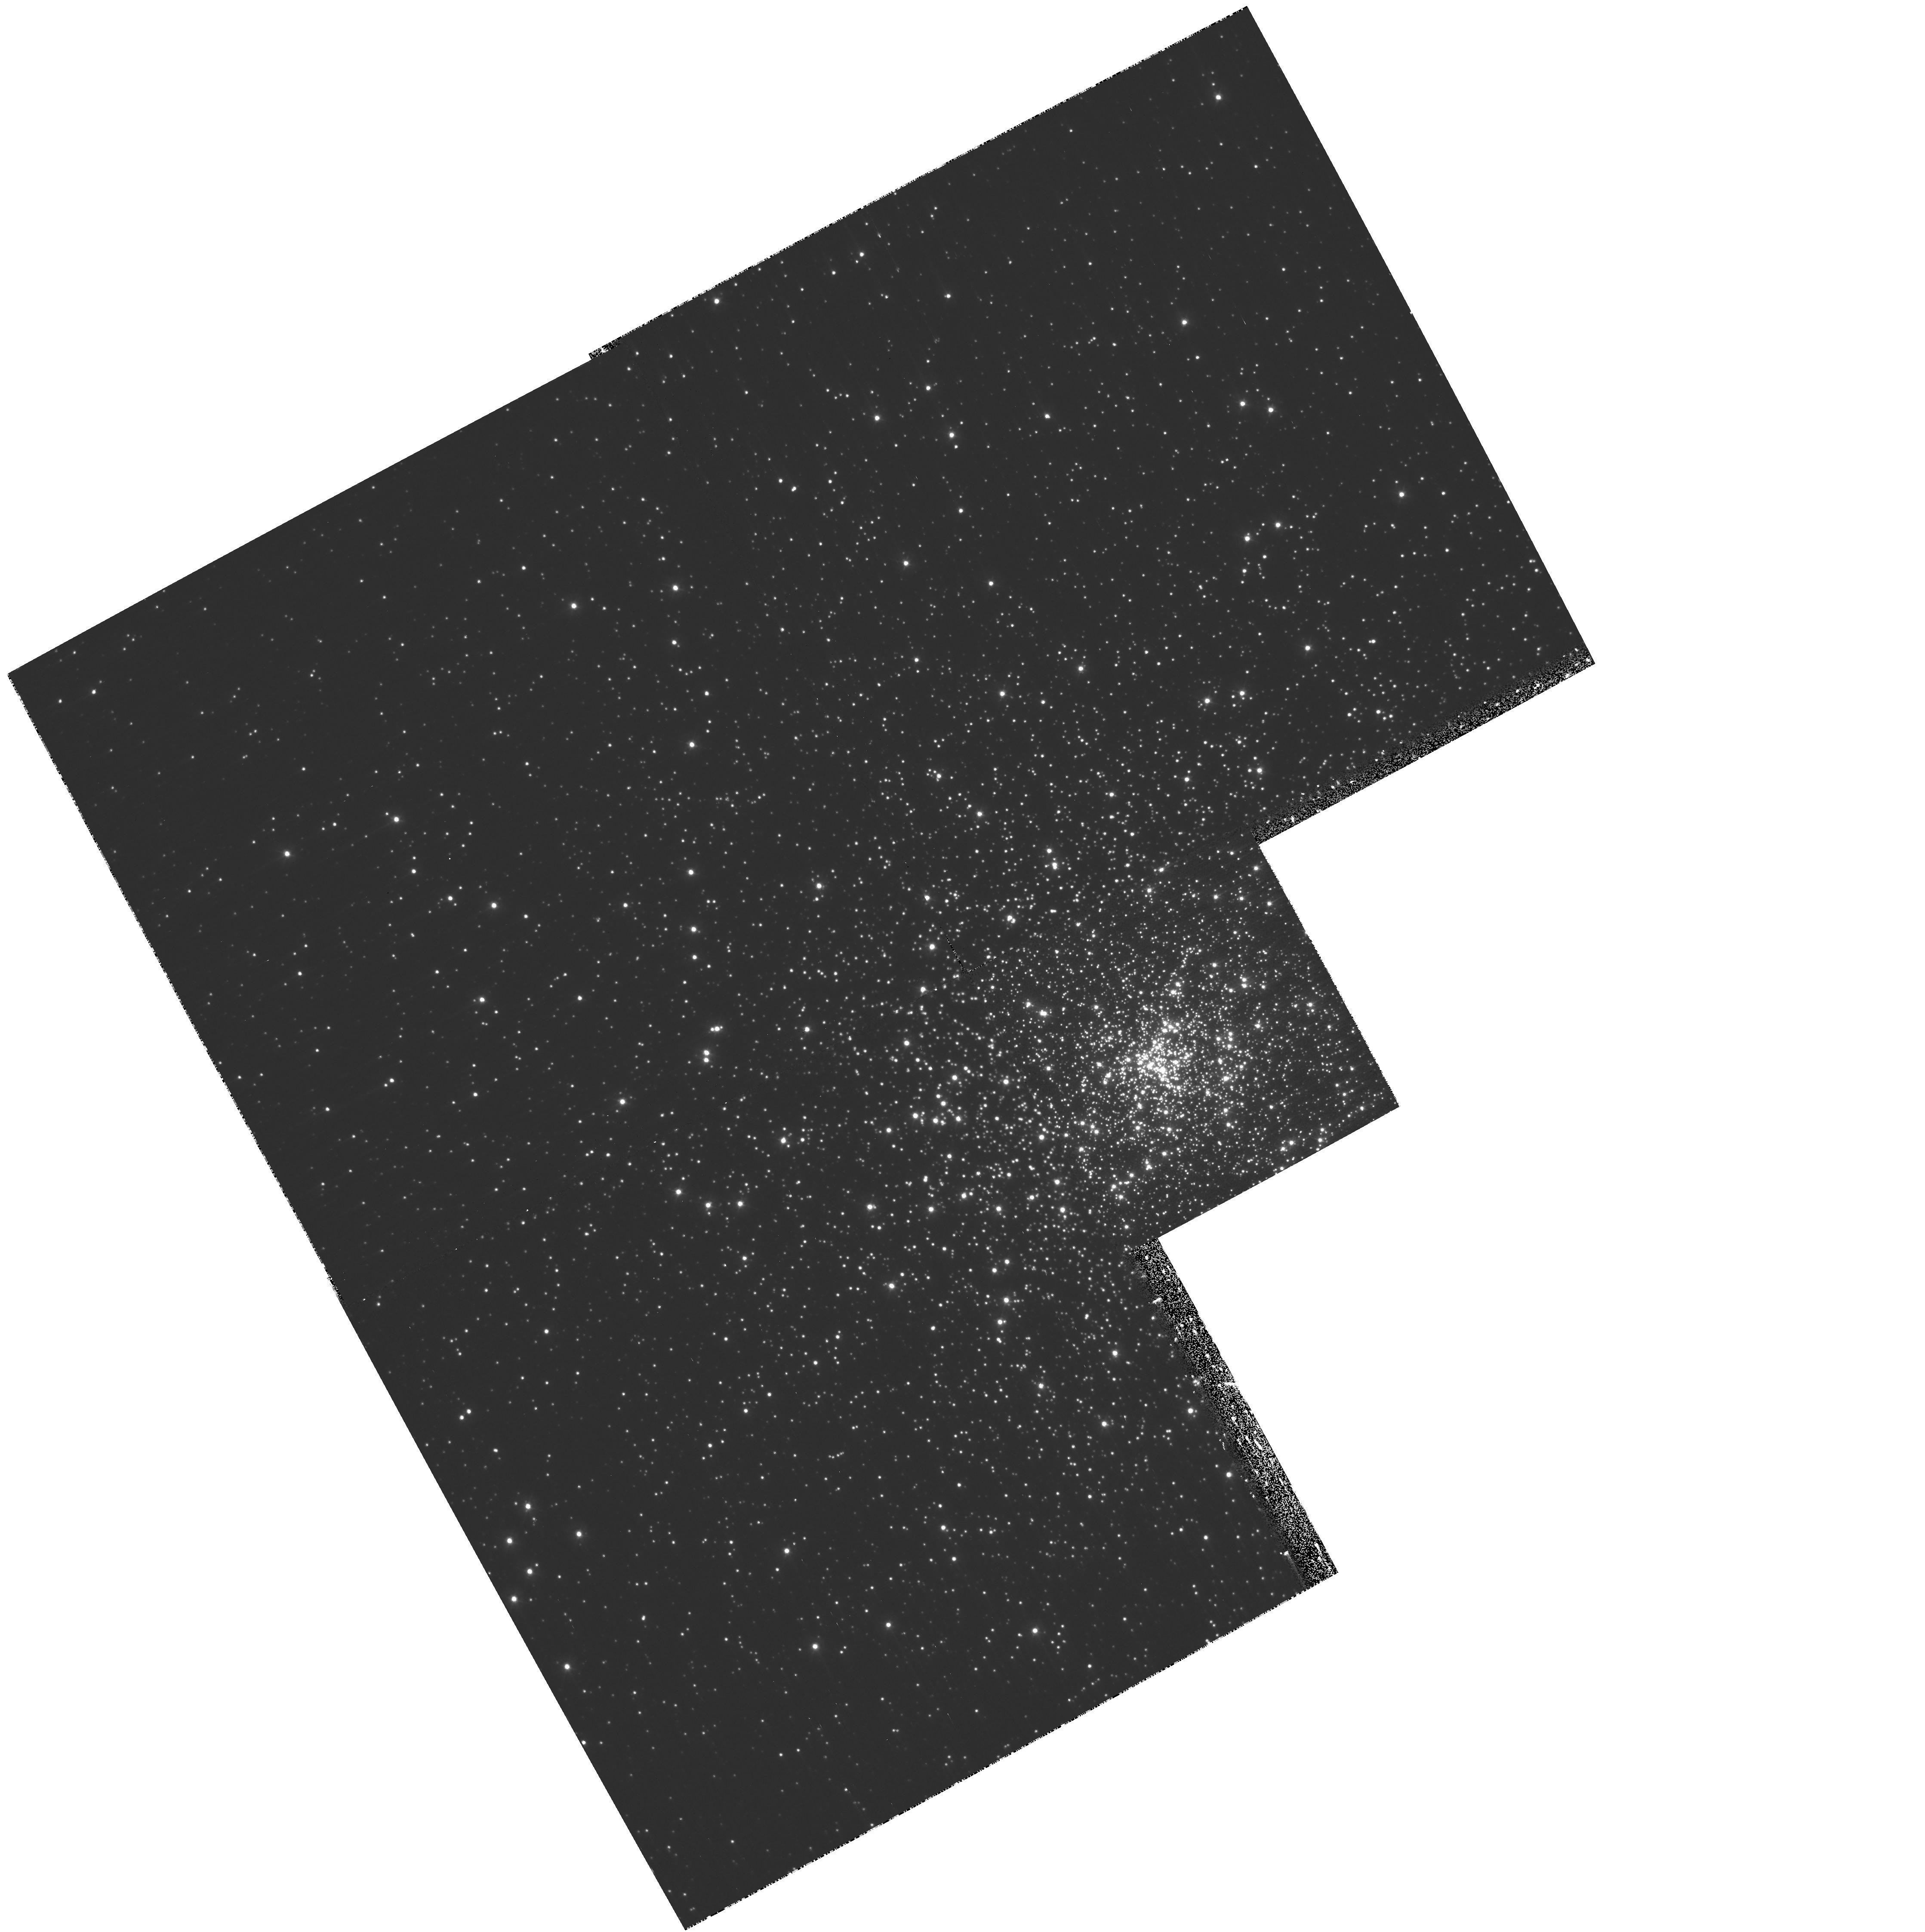
Target: NGC7099. Instrument: WFPC2/PC. Filter: F300W. Exposure: 1.1 h. Observation ID: hst_10561_05_wfpc2_pc_f300w_u9hc05

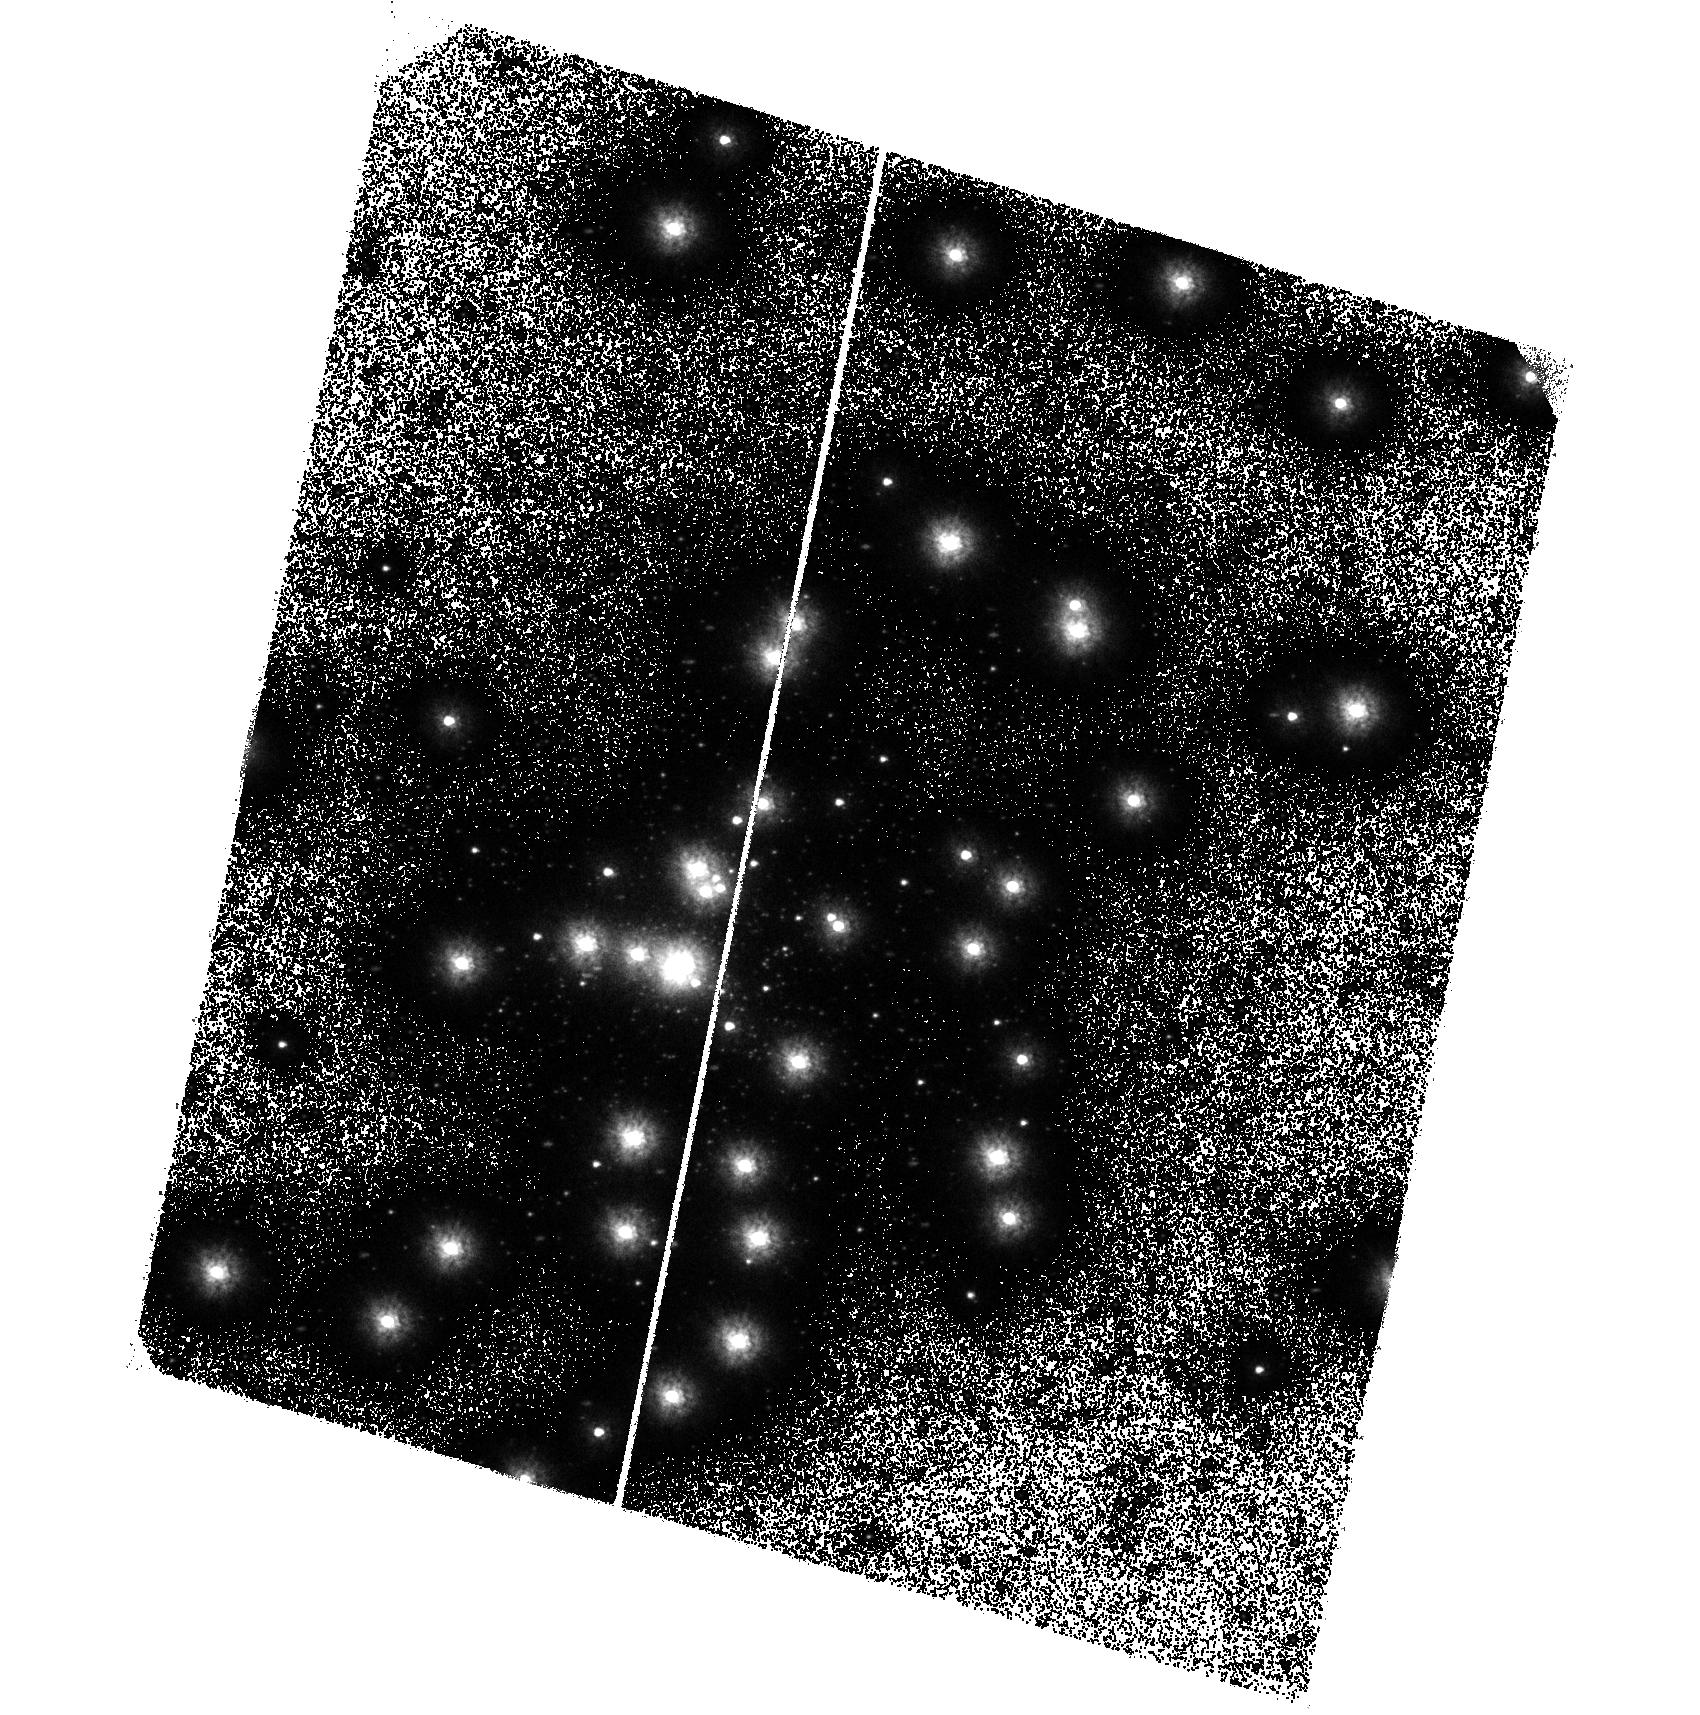
Target: NGC7099. Instrument: ACS/SBC. Filter: F150LP. Exposure: 1.4 h. Observation ID: hst_10561_02_acs_sbc_f150lp_j9hc02

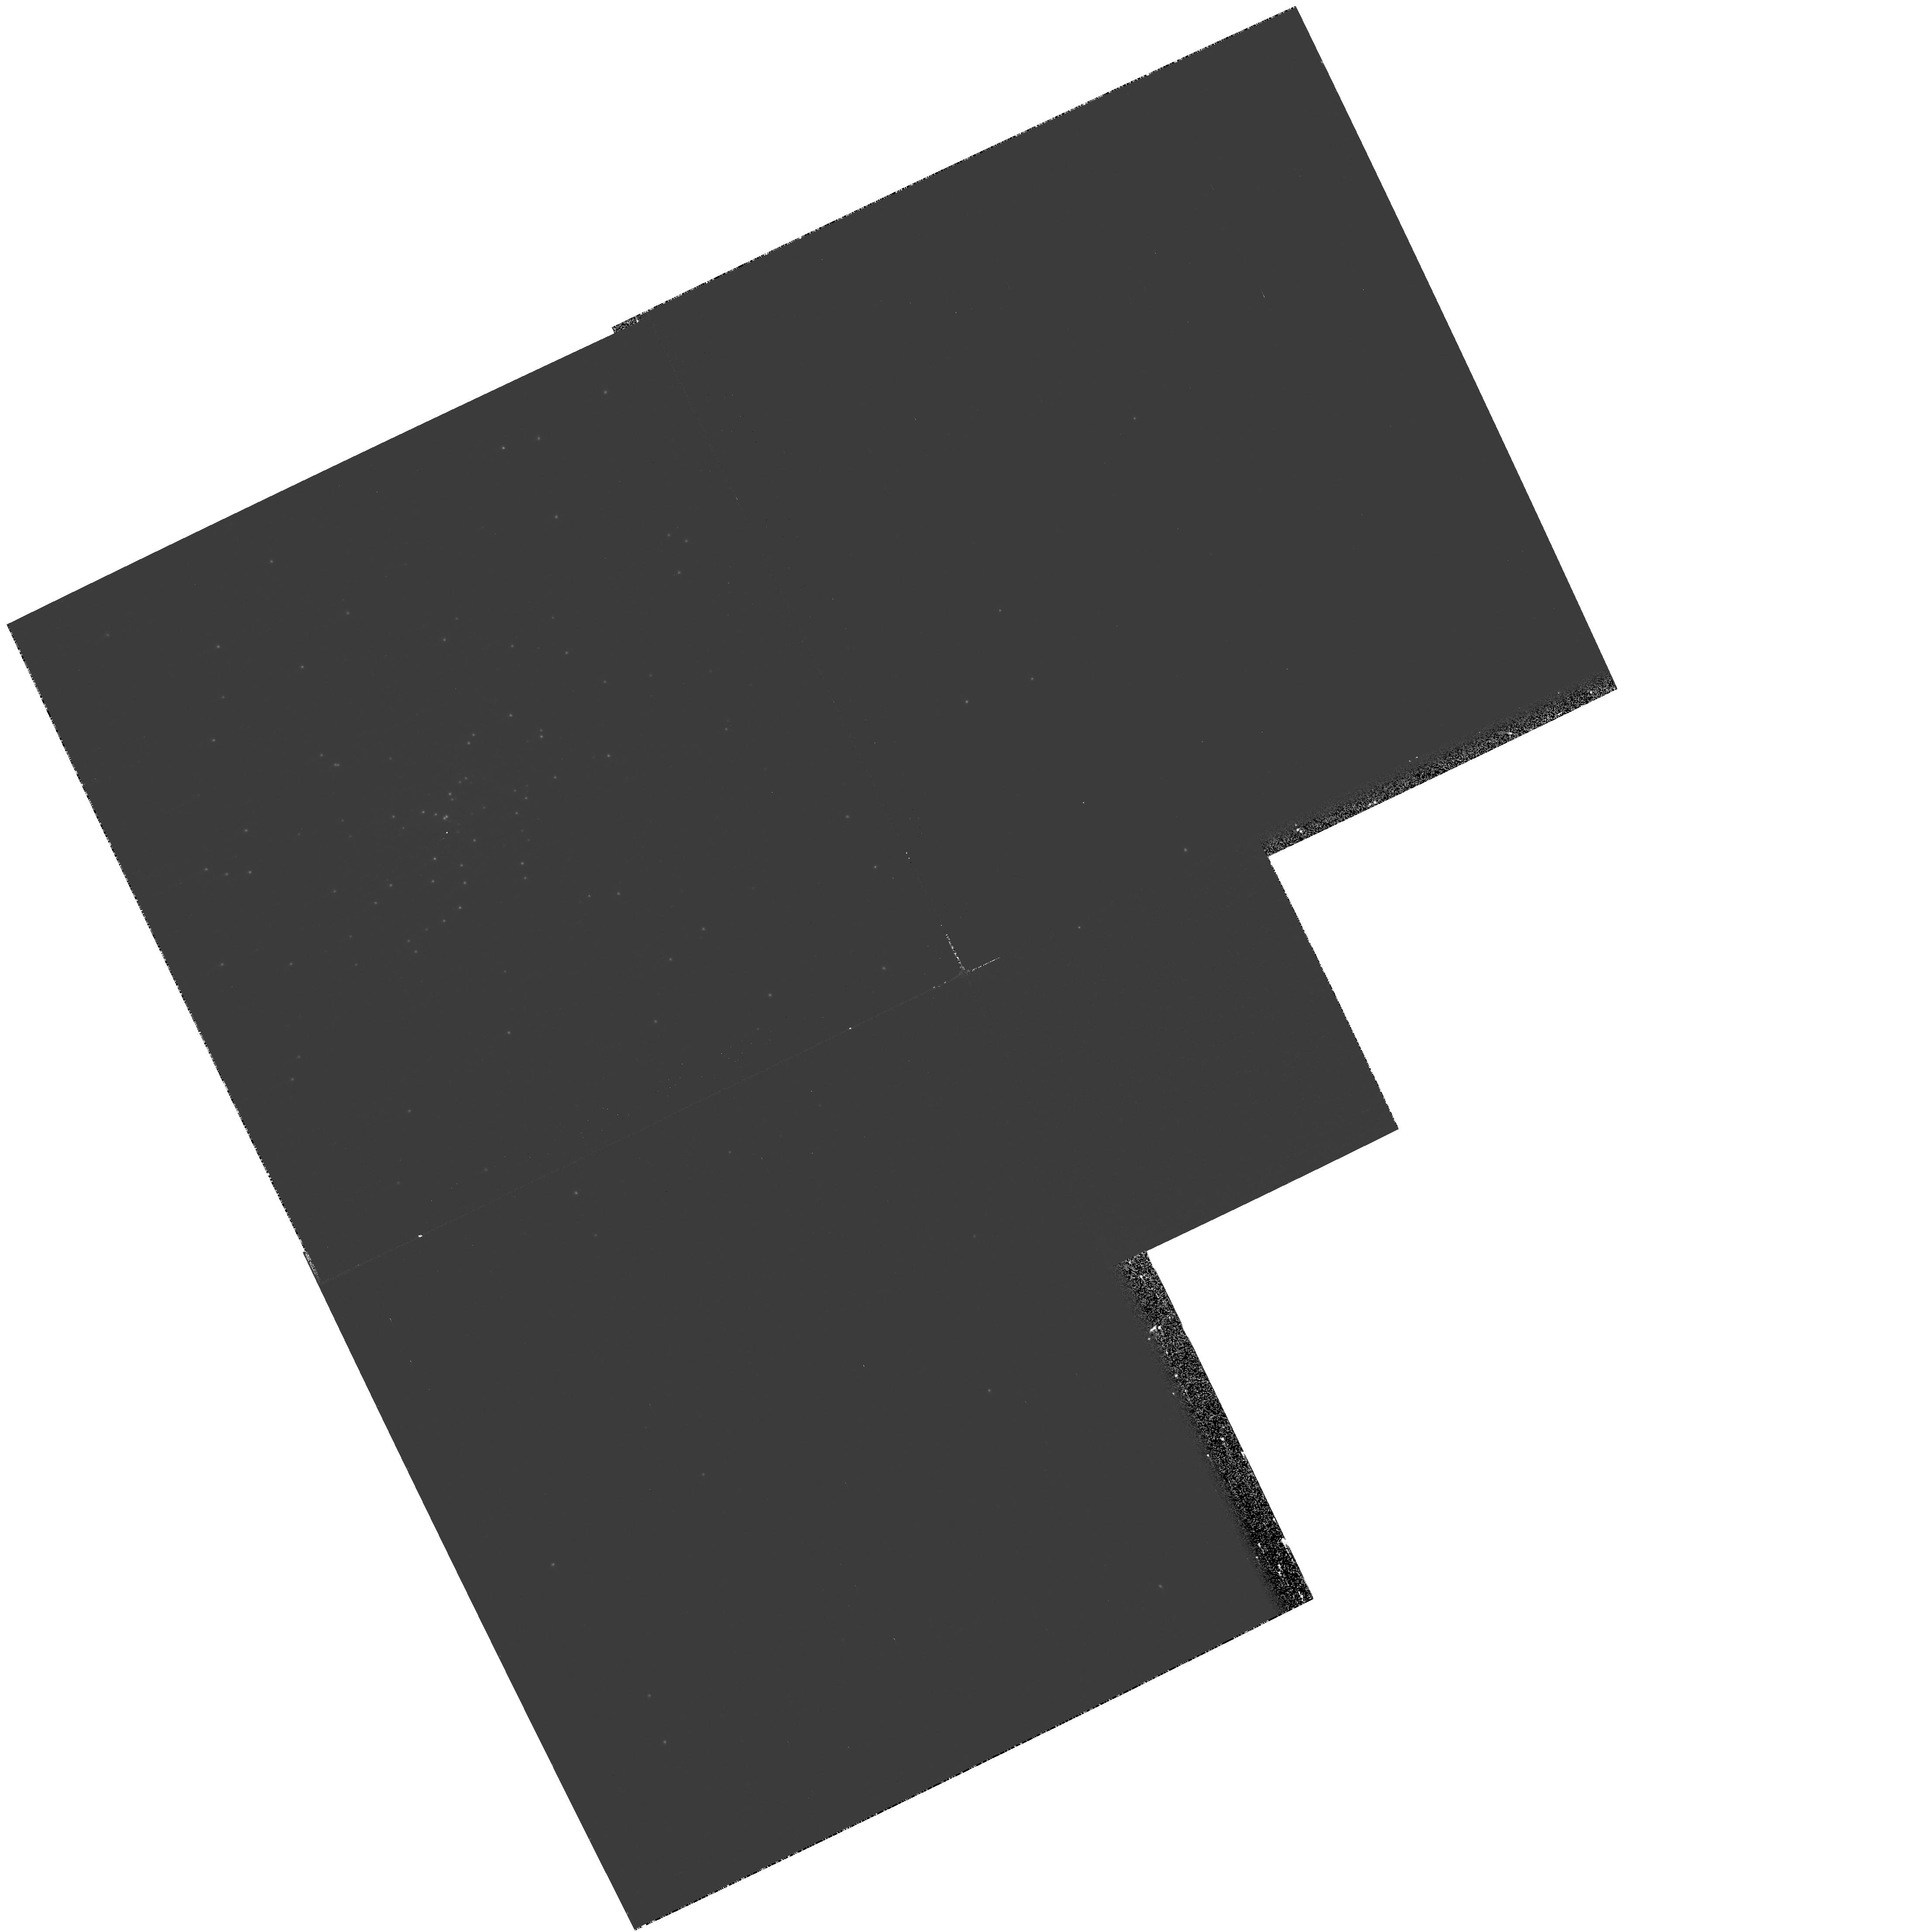
Target: NGC7099. Instrument: WFPC2/PC. Filter: F170W. Exposure: 21 min. Observation ID: hst_10561_01_wfpc2_pc_f170w_u9hc01

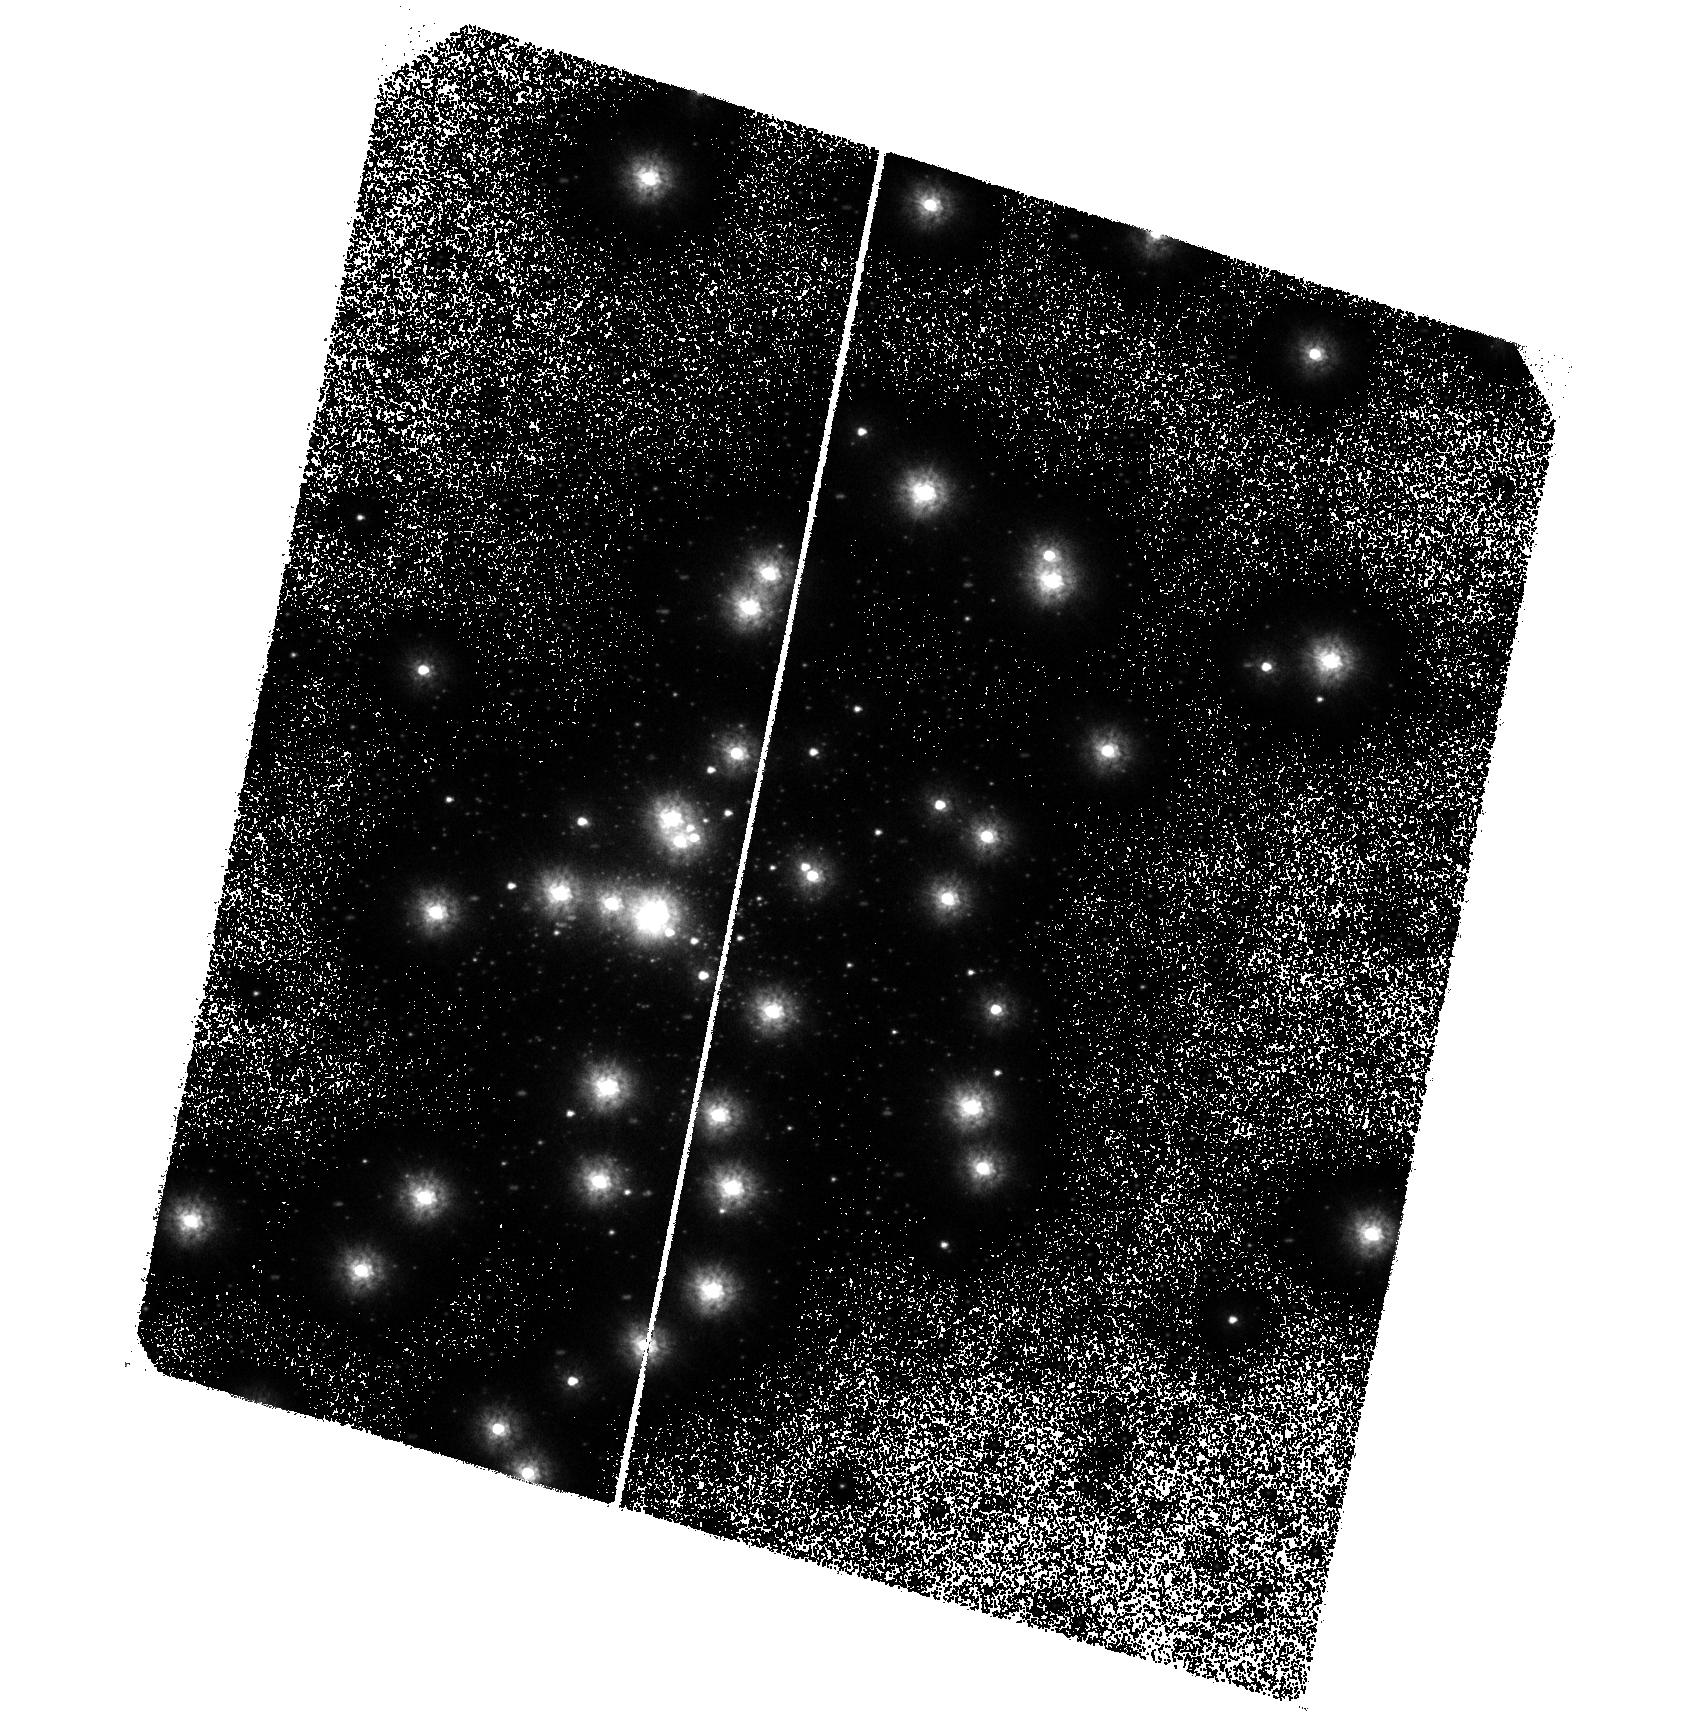
Target: NGC7099. Instrument: ACS/SBC. Filter: F150LP. Exposure: 2.1 h. Observation ID: hst_10561_06_acs_sbc_f150lp_j9hc06

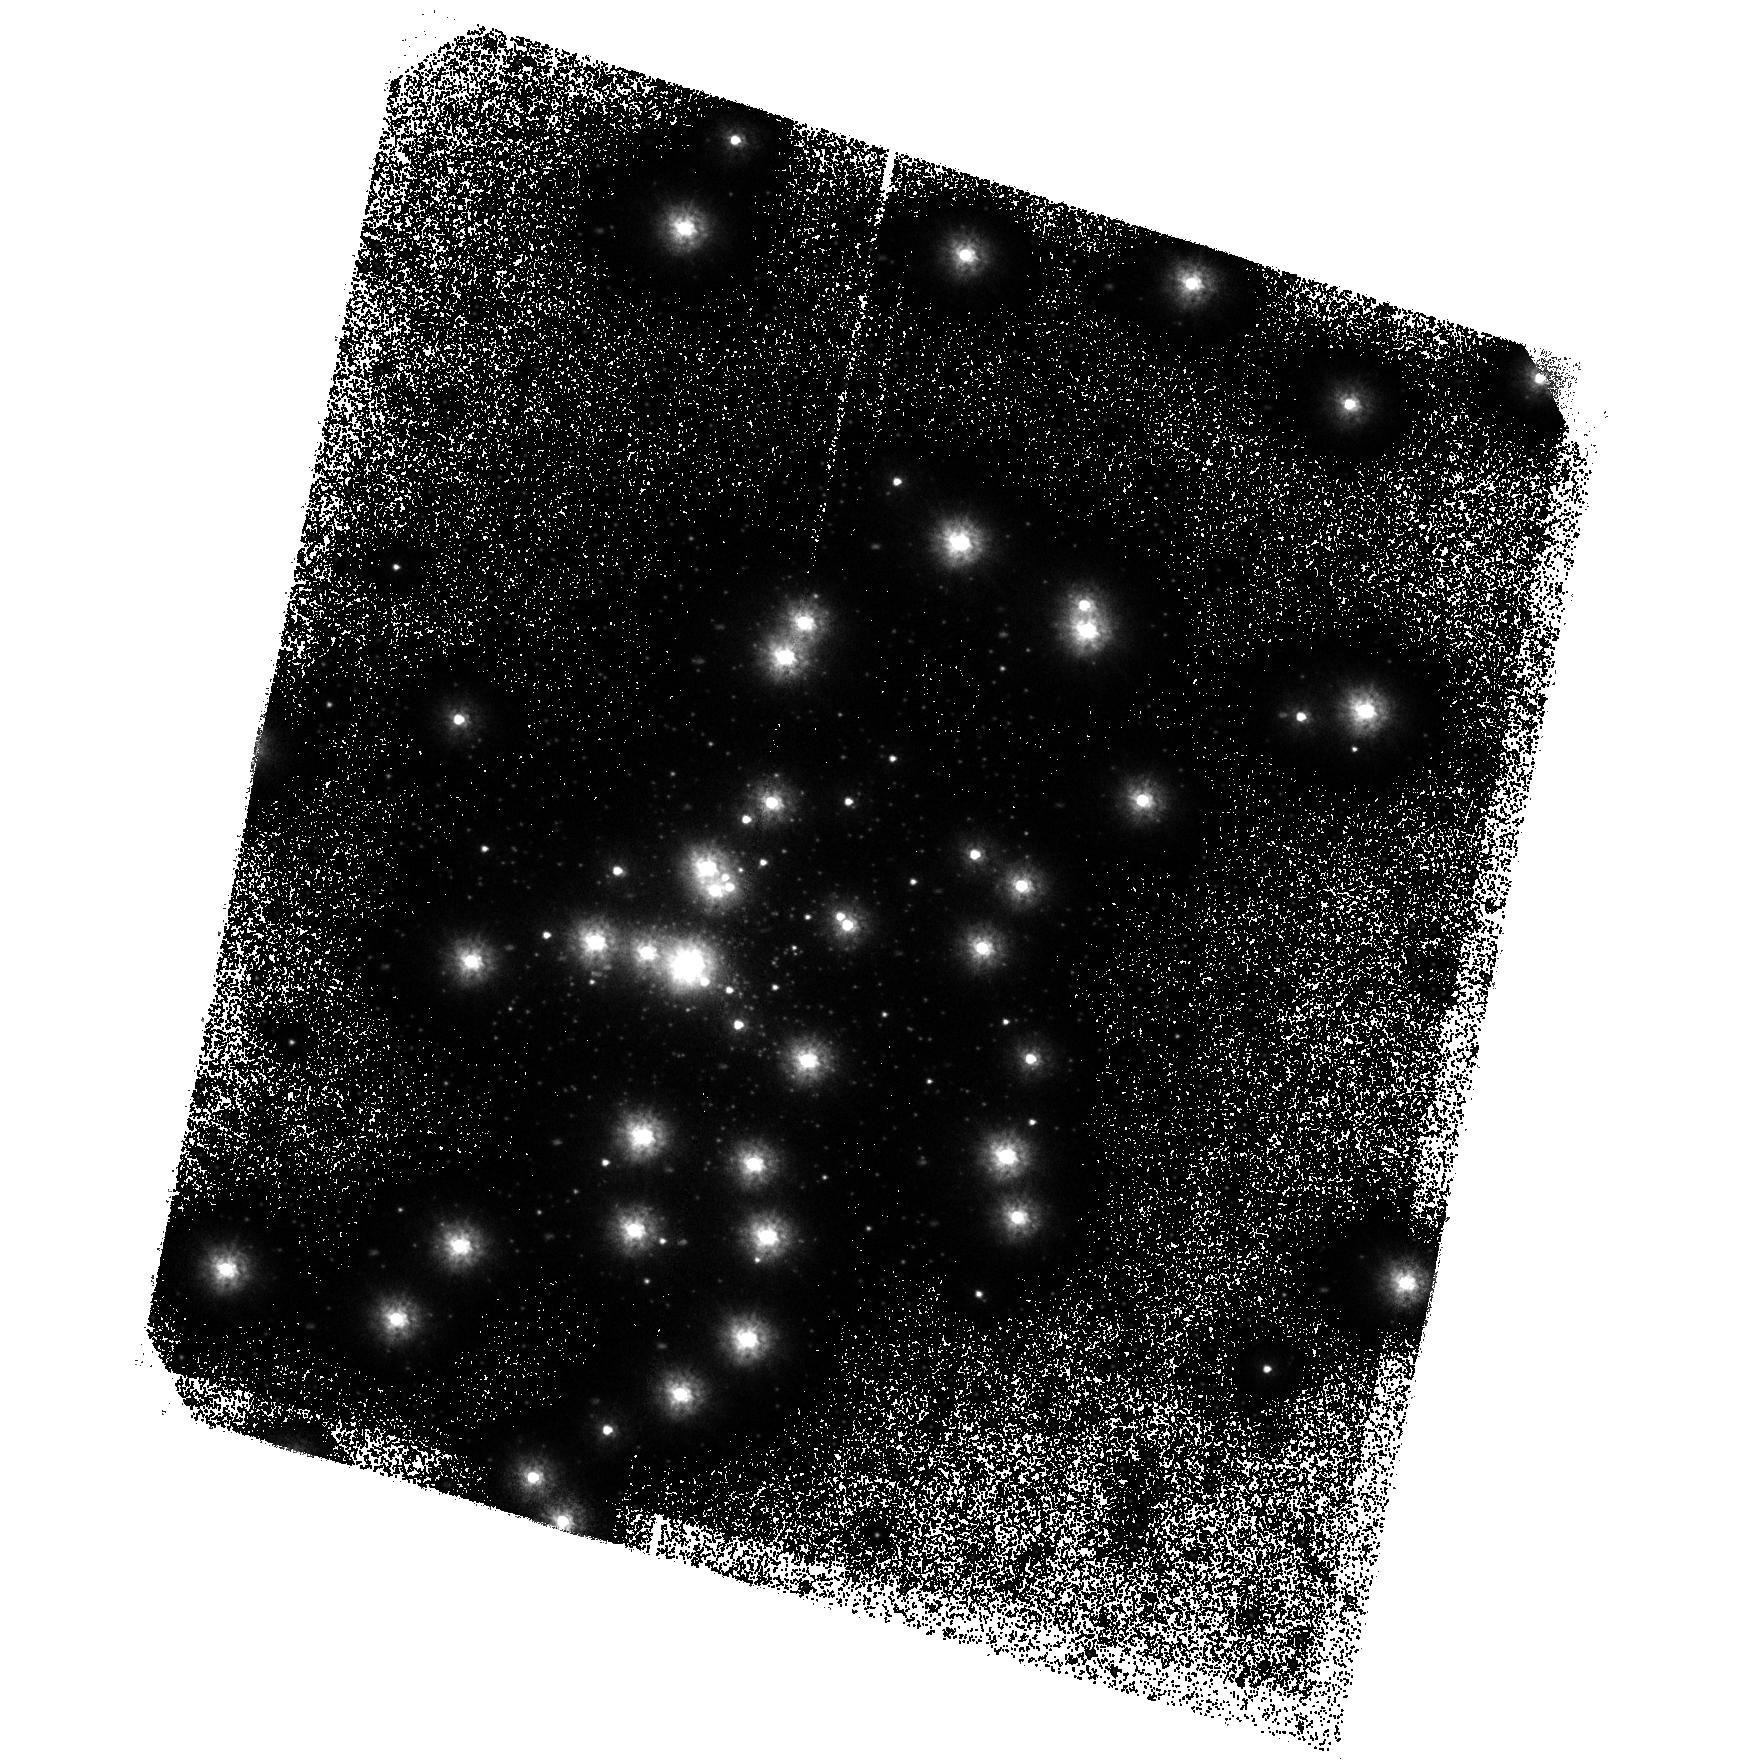
Target: NGC7099. Instrument: ACS/SBC. Filter: F150LP. Exposure: 2.1 h. Observation ID: hst_10561_04_acs_sbc_f150lp_j9hc04

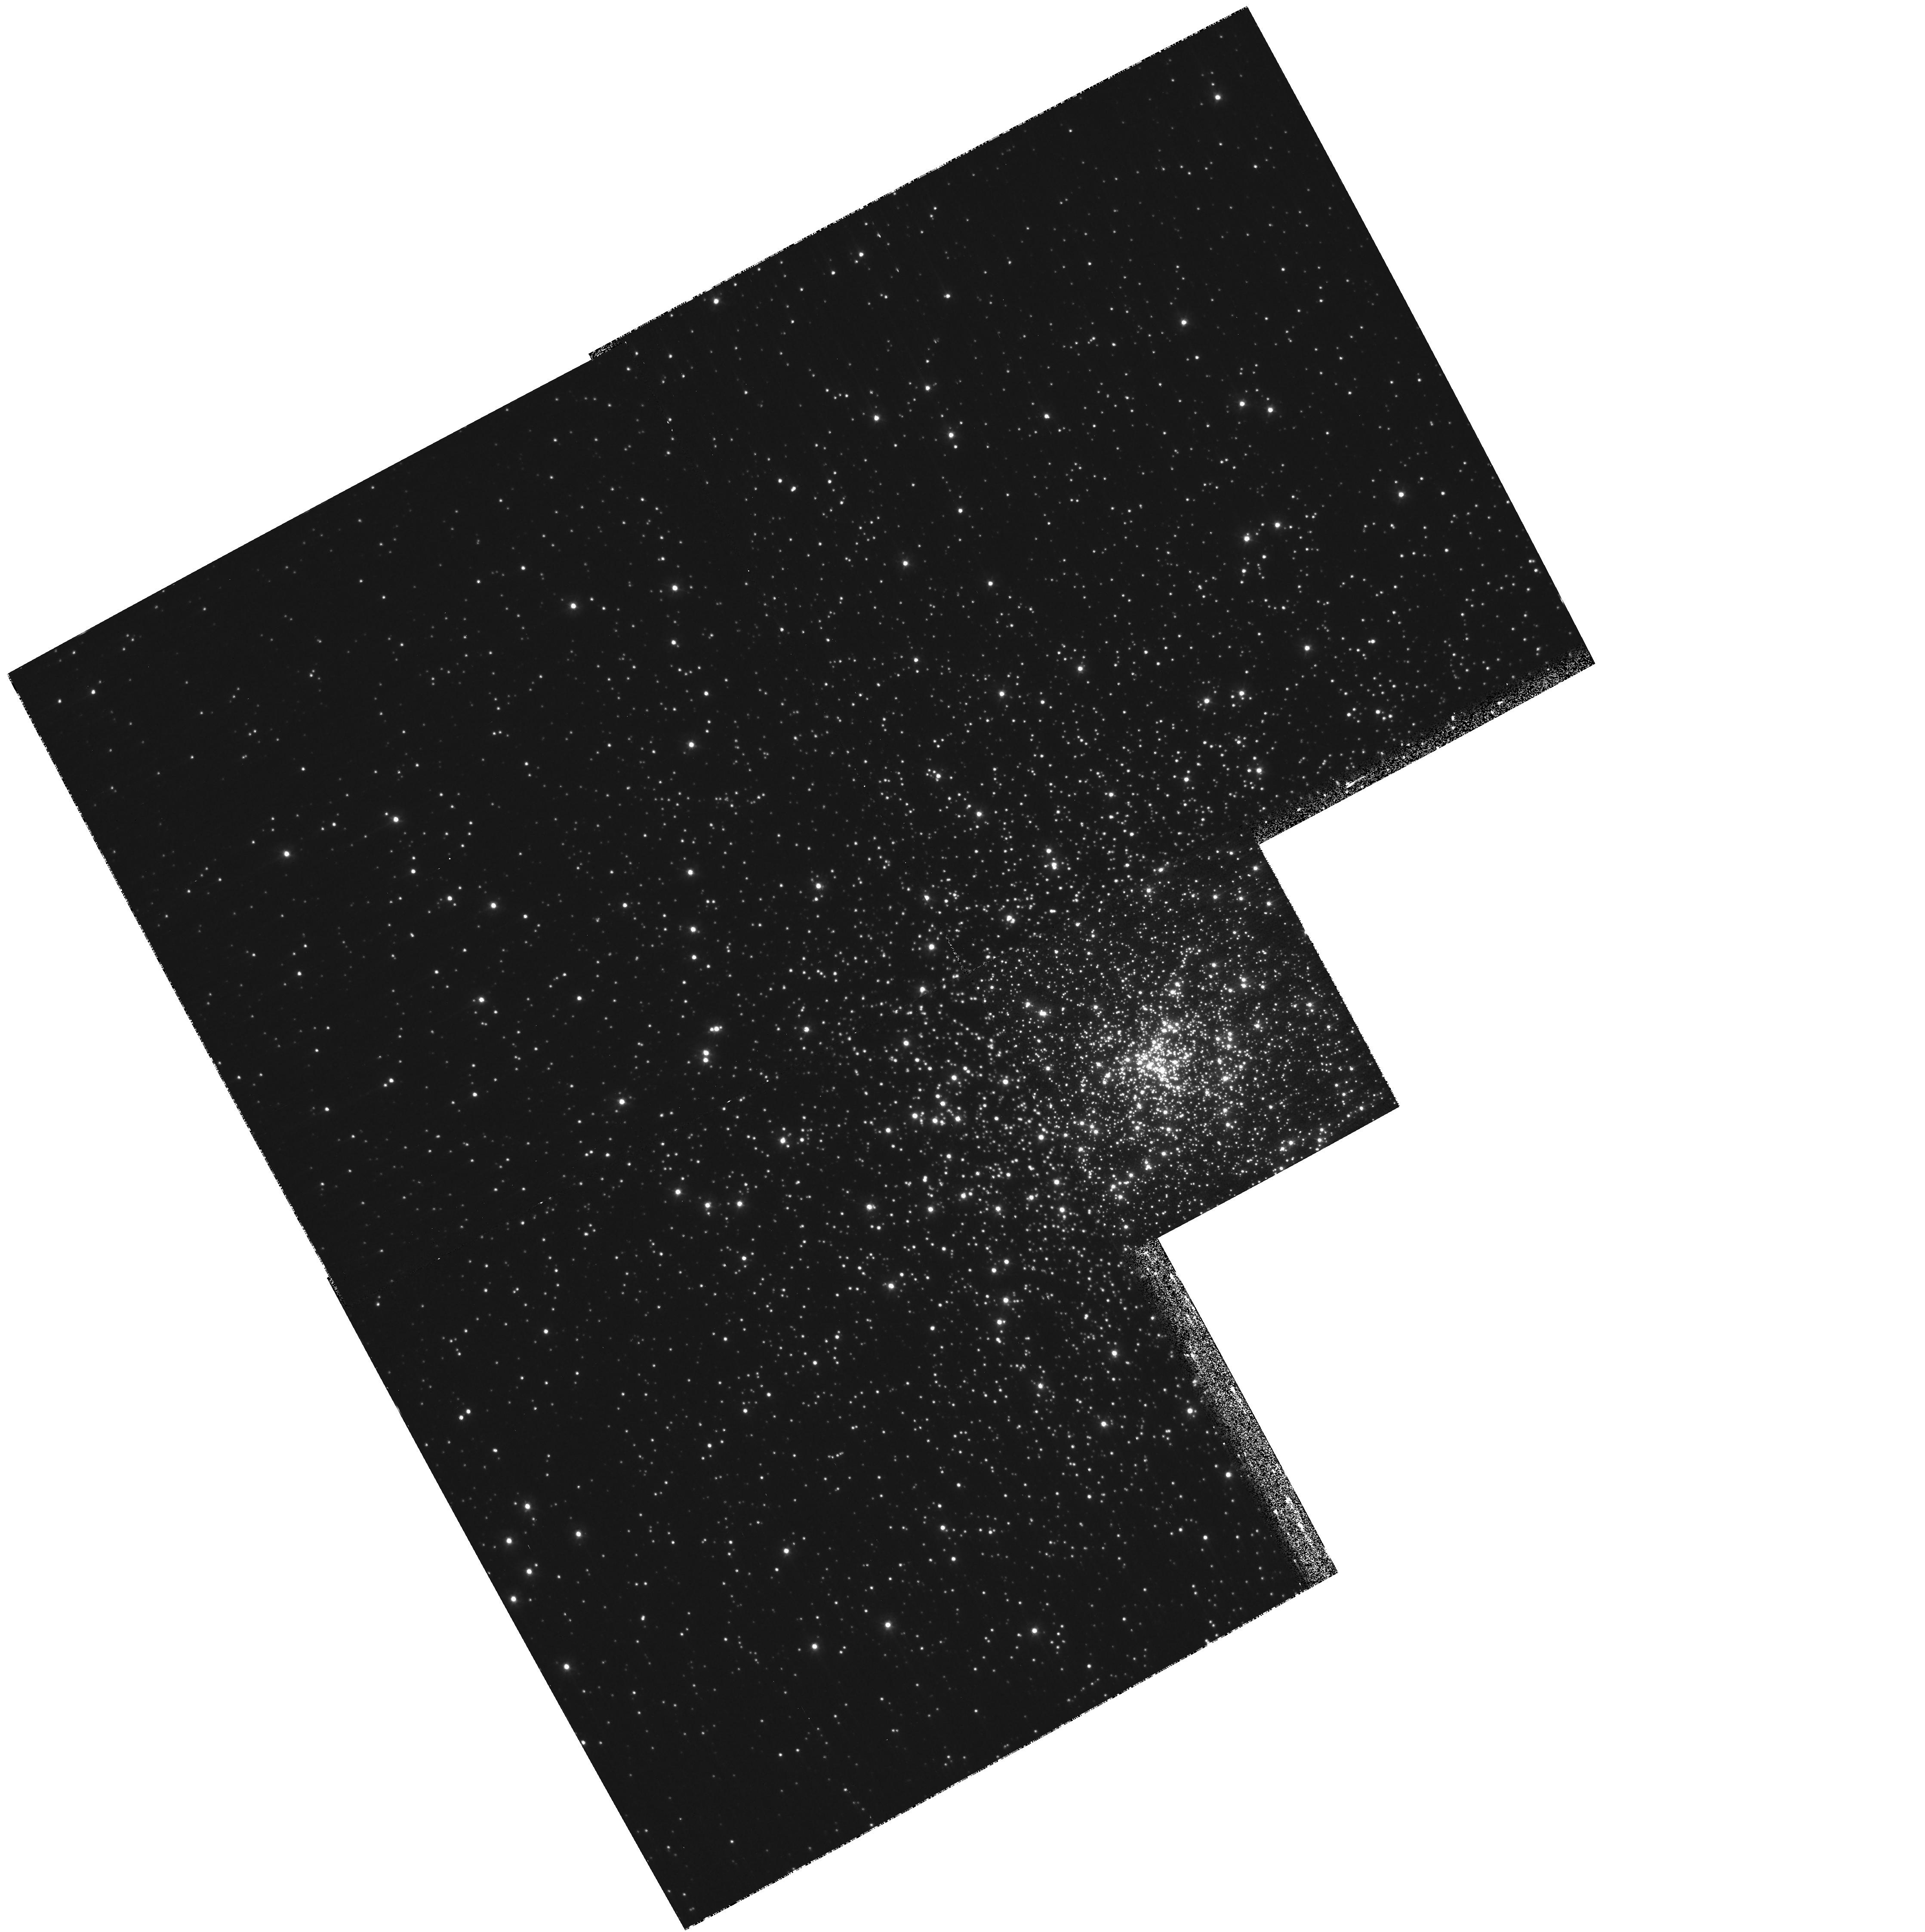
Target: NGC7099. Instrument: WFPC2/PC. Filter: F300W. Exposure: 1.1 h. Observation ID: hst_10561_03_wfpc2_pc_f300w_u9hc03

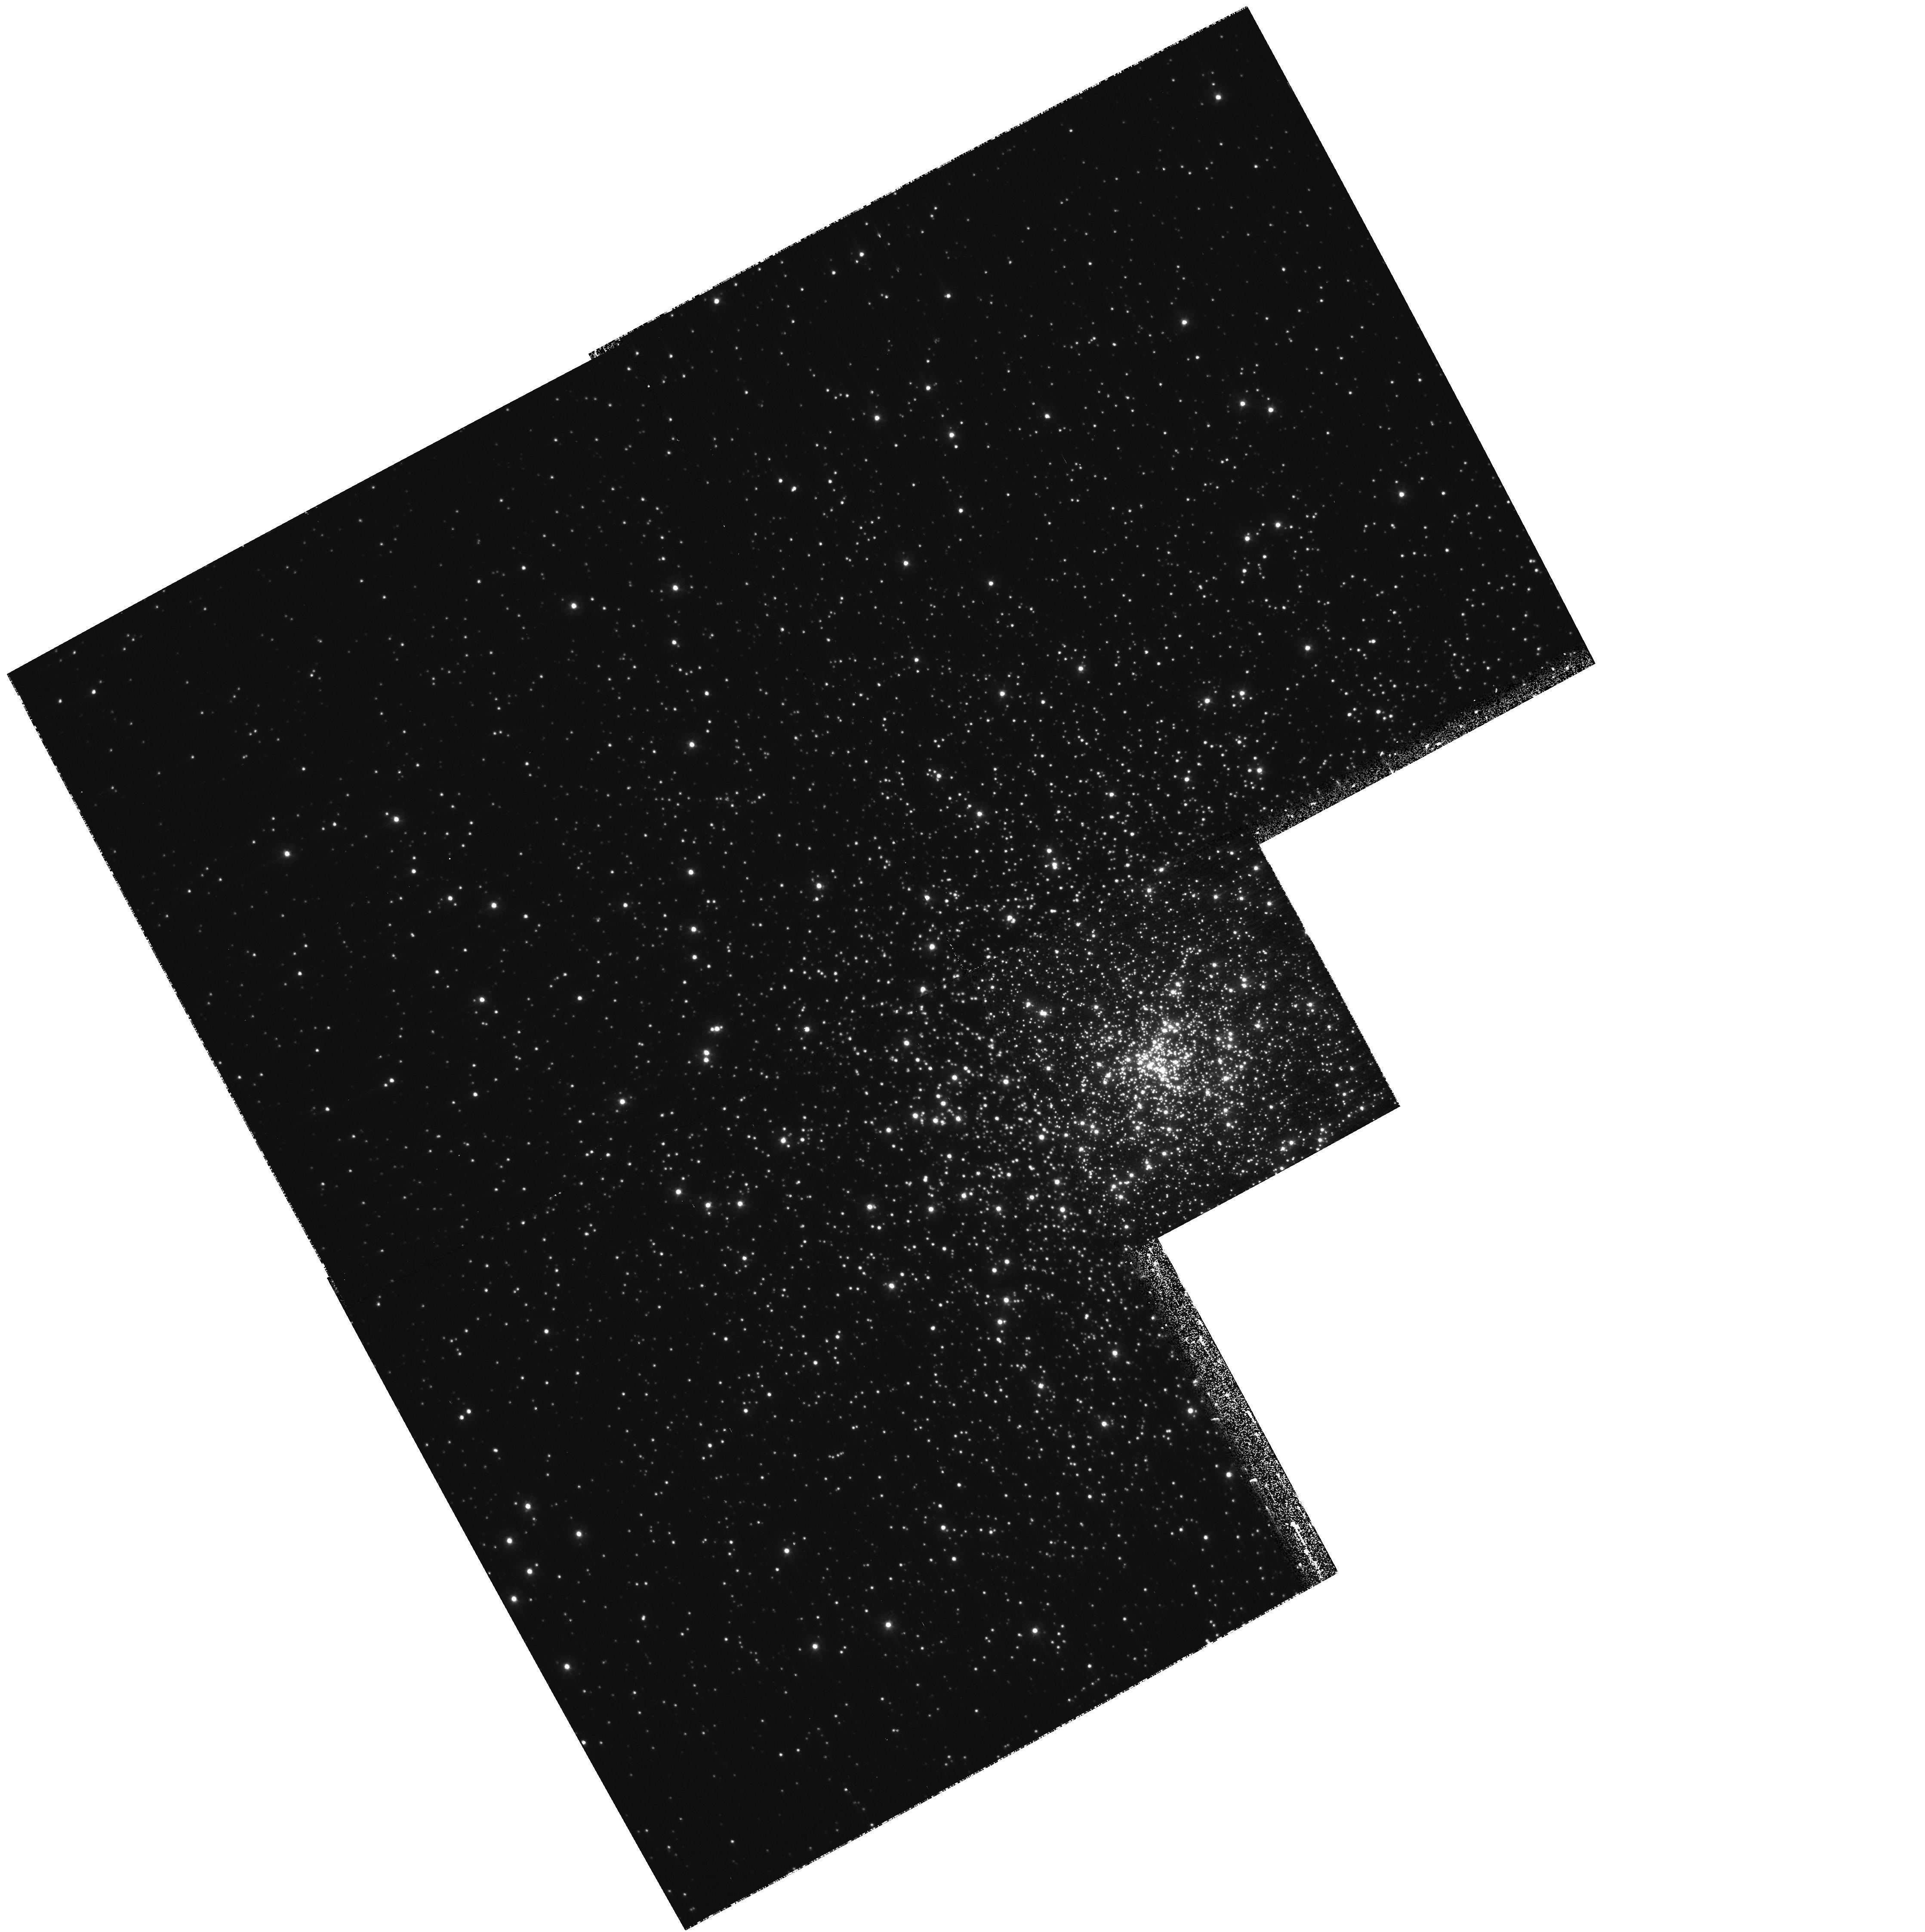
Target: NGC7099. Instrument: WFPC2/PC. Filter: F300W. Exposure: 1.1 h. Observation ID: hst_10561_07_wfpc2_pc_f300w_u9hc07

A deep UV imaging survey of the Globular Cluster M 30 (PI: Dieball, Andrea)

We propose to carry out a deep FUV and NUV survey of M30 (NGC 7099) in order to find and study the hot and/or dynamically-formed stellar populations in the globular cluster. In particular, we will (i) search for the UV counterpart to a MSP binary, (ii) find and study the full population of cataclysmic variables in this cluster, (iii) study the UV properties of the cluster's extensive blue straggler population, (iv) detect the first set of white dwarfs in this cluster. Our survey will be sensitive to variability on time-scales from minutes to weeks, allowing us to search for variable stars in all of the FUV populations.